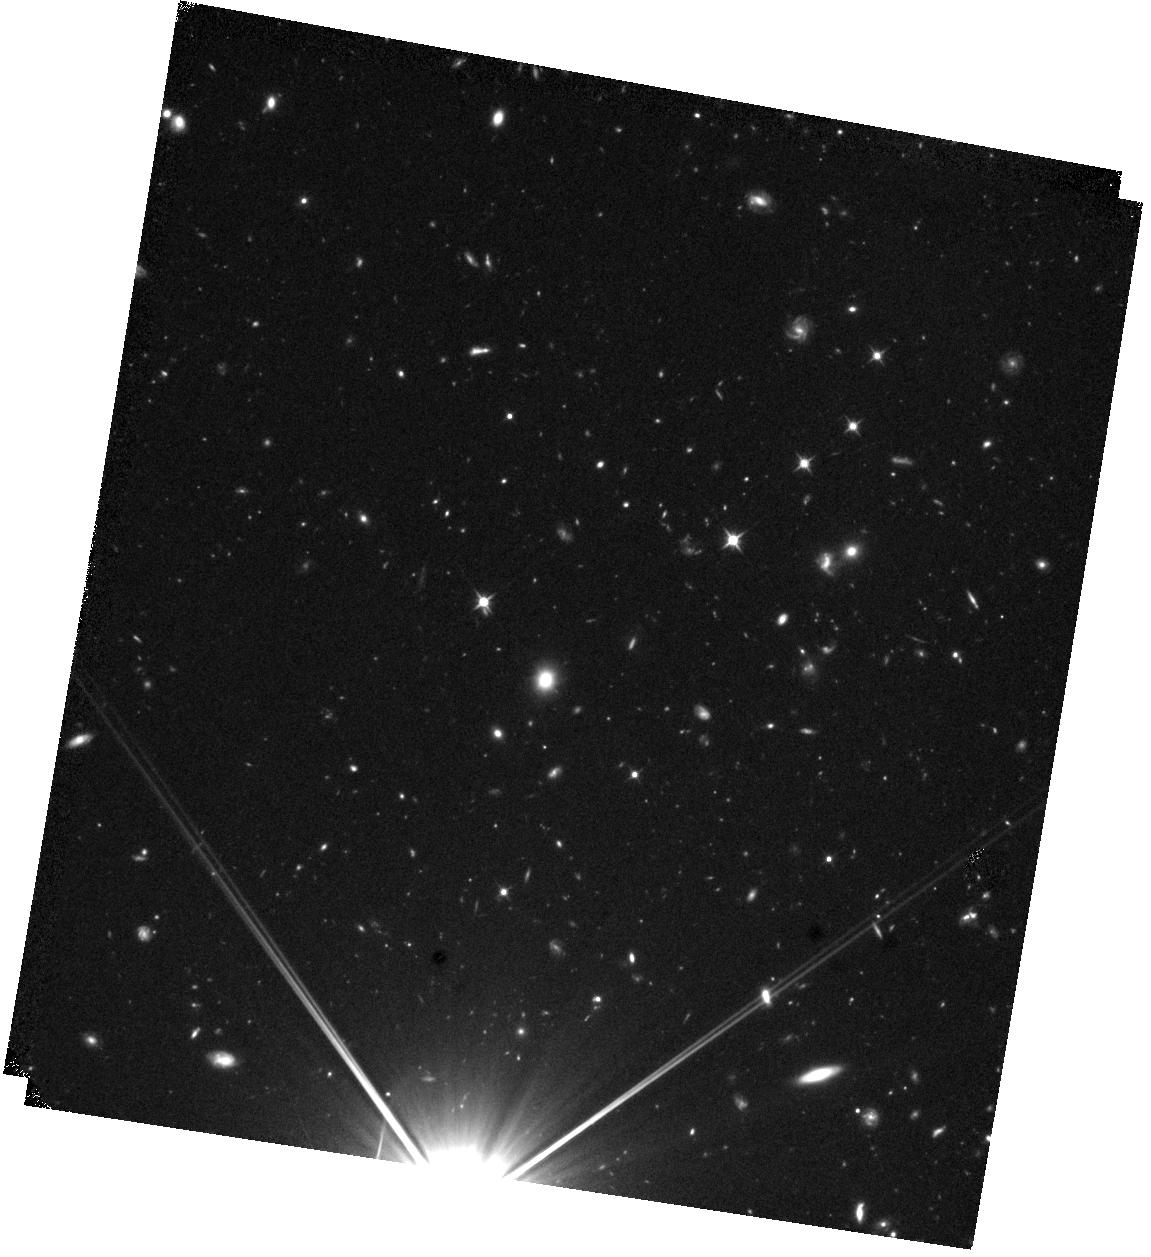
Target: GNCL-NORTH
Instrument: WFC3/IR
Filter: F110W
Exposure: 44 min
Observation ID: hst_16504_03_wfc3_ir_f110w_iejo03

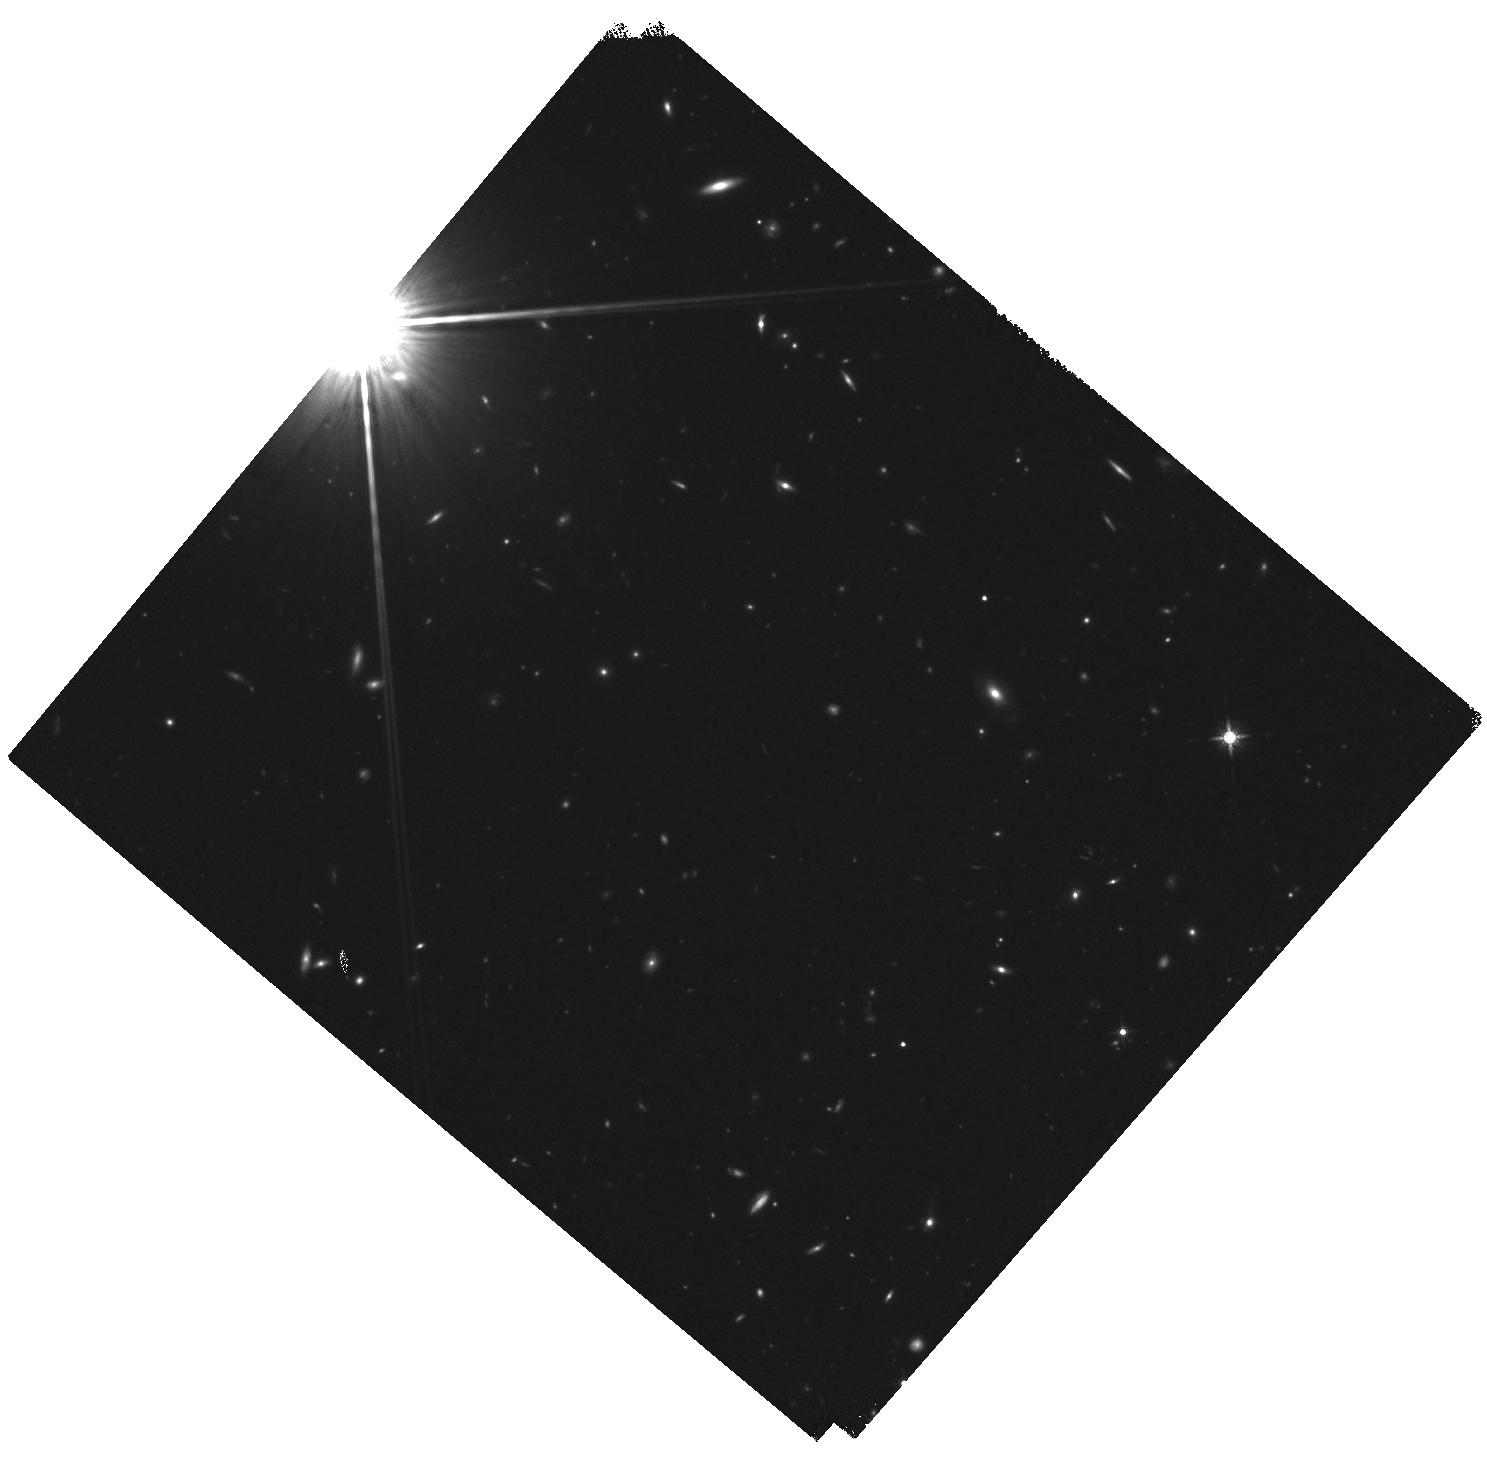
Target: GNCL-SOUTH
Instrument: WFC3/IR
Filter: F160W
Exposure: 44 min
Observation ID: hst_16504_02_wfc3_ir_f160w_iejo02

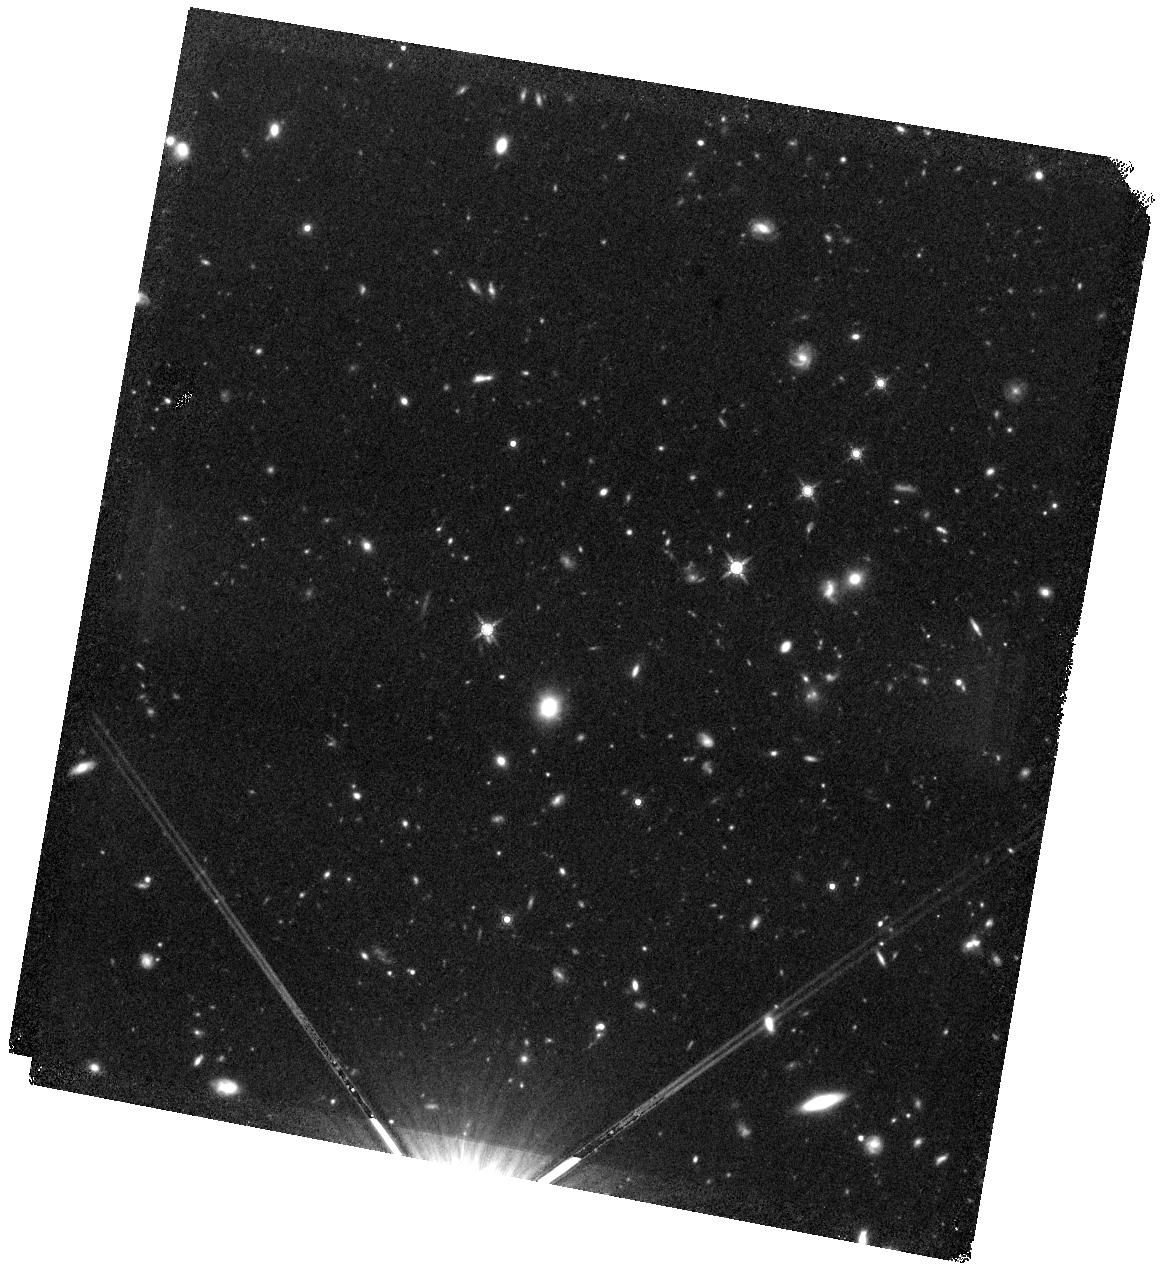
Target: GNCL-NORTH
Instrument: WFC3/IR
Filter: F160W
Exposure: 44 min
Observation ID: hst_16504_01_wfc3_ir_f160w_iejo01

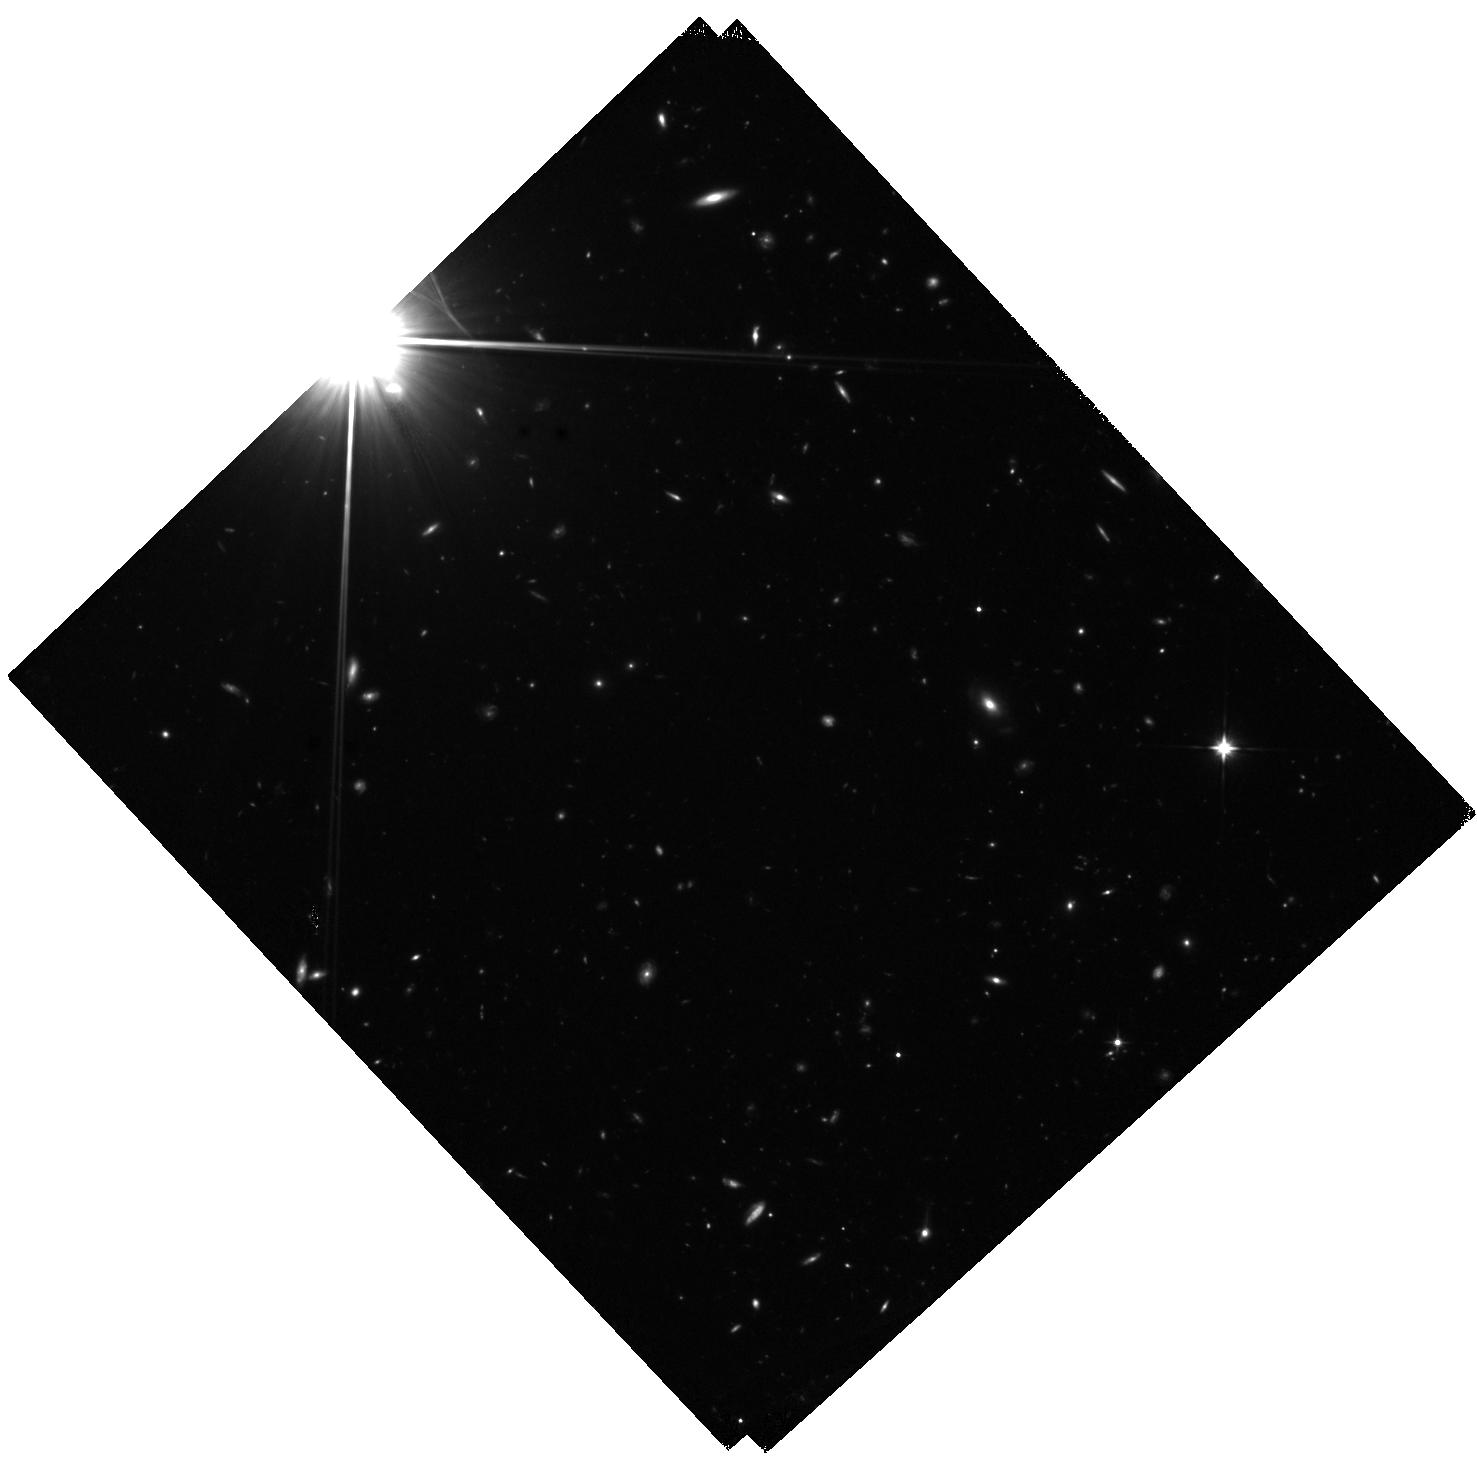
Target: GNCL-SOUTH
Instrument: WFC3/IR
Filter: F110W
Exposure: 1.5 h
Observation ID: hst_16504_04_wfc3_ir_f110w_iejo04

A Spectroscopically Confirmed Massively Star-forming Protocluster at z = 3.14 (PI: Rosenthal, Michael Jacob)

Dense protoclusters of bright submillimeter galaxies are the suspected progenitors of today's massive clusters, but the mechanisms that govern their triggering and transition to compact quiescent galaxies by z ~ 2 are not well understood. These processes are hinted at by millimeter spectral line profiles, but are only fully resolved at sub-arcsecond scales, which cannot be imaged efficiently with ground-based telescopes in the Northern hemisphere. We propose to constrain the morphology of the stars in the two submillimeter-brightest galaxies in a newly identified, spectroscopically confirmed protocluster at z = 3.14. This requires 5 total orbits with WFC3-IR, with 3 orbits with F110W and 2 orbits with F160W. The protocluster lies in the GOODS-North and has extensive multi-wavelength coverage, but is just outside the coverage of HST/ACS and WFC3 from the original GOODS and CANDELS surveys, such that no sufficiently high-resolution imaging of this field currently exists. The two galaxies have spectroscopic redshifts from CO line scans with NOEMA, but their CO(5-4) line profiles are different, suggesting different stages or mechanisms of triggering. The 0.15'' resolution of the proposed observations will resolve close mergers and/or compact stellar counterparts. Our ~9 square arminute coverage will also serendipitously detect the near-IR counterparts of many fainter submillimeter galaxies in this dense field. The identification of advanced mergers or compact stellar counterparts in these galaxies, which can trace ongoing triggering or quenching, respectively, will be used to prioritize targets for high-resolution millimeter interferometric follow-up.